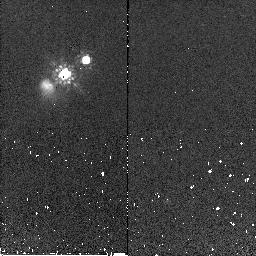
Target: HE0450-2958. Instrument: NICMOS/NIC2. Filter: F160W. Exposure: 1 min. Observation ID: n9q551010

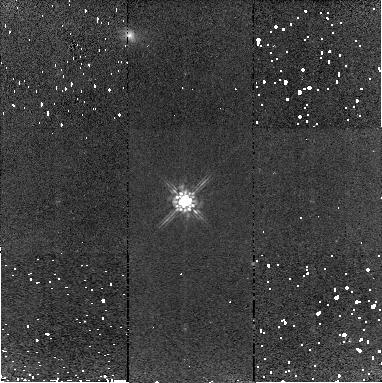
Target: EISJ033259.33-274638.5. Instrument: NICMOS/NIC2. Filter: F160W. Exposure: 7 min. Observation ID: n9q502020

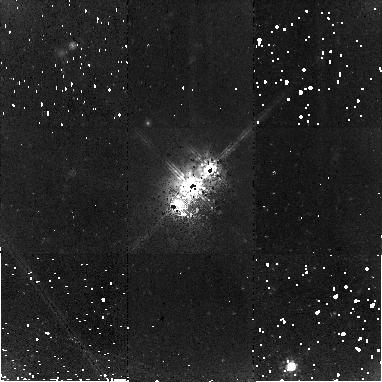
Target: HE0450-2958. Instrument: NICMOS/NIC2. Filter: F160W. Exposure: 1.4 h. Observation ID: n9q501020

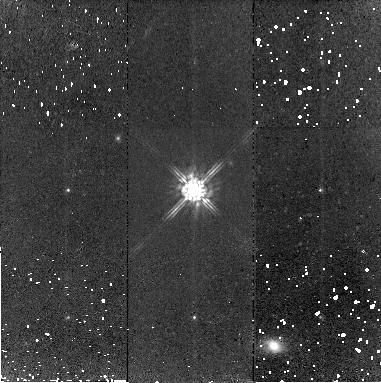
Target: EISJ033259.33-274638.5. Instrument: NICMOS/NIC2. Filter: F160W. Exposure: 26 min. Observation ID: n9q552030

HE0450-2958: Lonesome black hole, scantly dressed quasar or massively dust obscured host galaxy? (PI: Jahnke, Knud)

We propose to obtain a deep NICMOS image of the bright z=0.285 quasar HE0450-2958 that has an exceptional, undetected host galaxy, at least 6 times fainter than expected for the quasar luminosity. Several mutually exclusive explanations that were put forward in the last weeks, attempting to explain the apparently undermassive host galaxy, have important implication for their respective areas: The host could be a dust obscured ultra-luminous infrared galaxy in transition to become a quasar, HE450-2958 could have a normal host galaxy but an undermassive central black hole, or the quasar could recently have been ejected from a nearby companion galaxy in a 3-body black hole interaction or by gravitational recoil. We want to use NIC2 with the minimum-background F160W filter to obtain a >=10 times fainter limit on the host galaxy mass than is currently available with ACS, in order to set strong constraints for these very important scenarios.